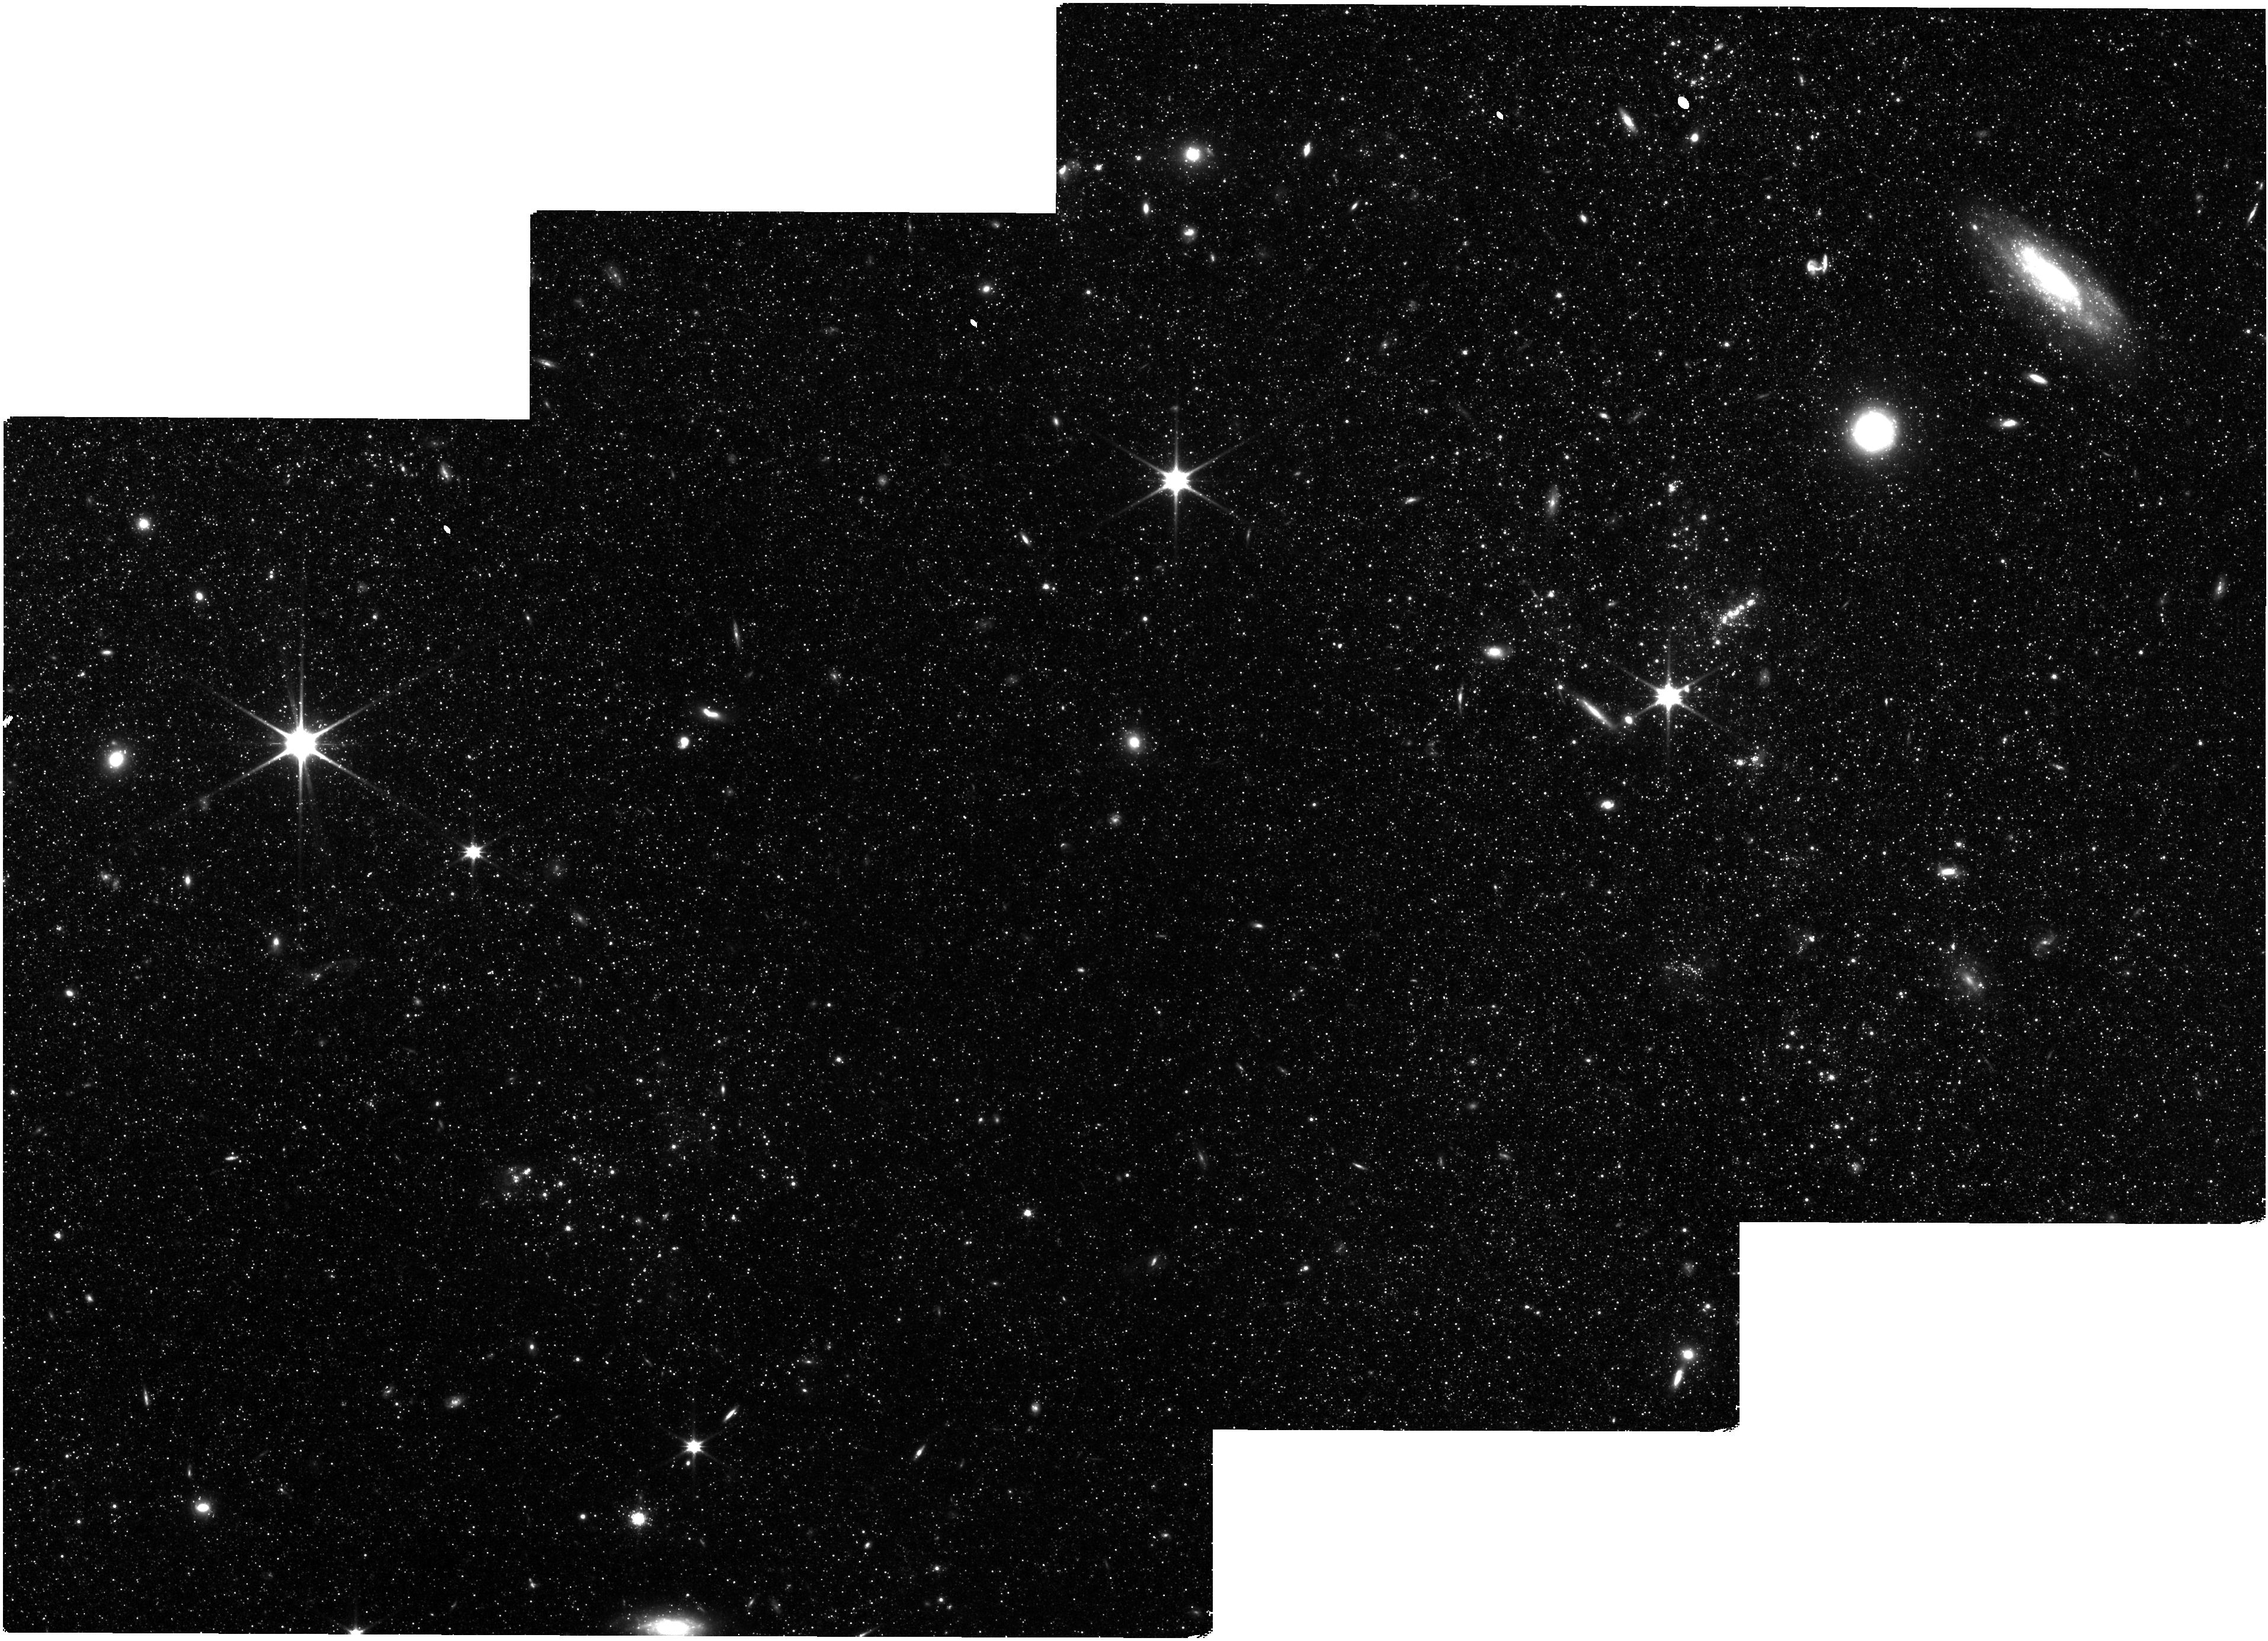
Target: MESSIER-101. Instrument: NIRISS. Filter: CLEAR+F115W. Exposure: 45 min. Observation ID: jw01995-o001_t001_niriss_clear-f115w

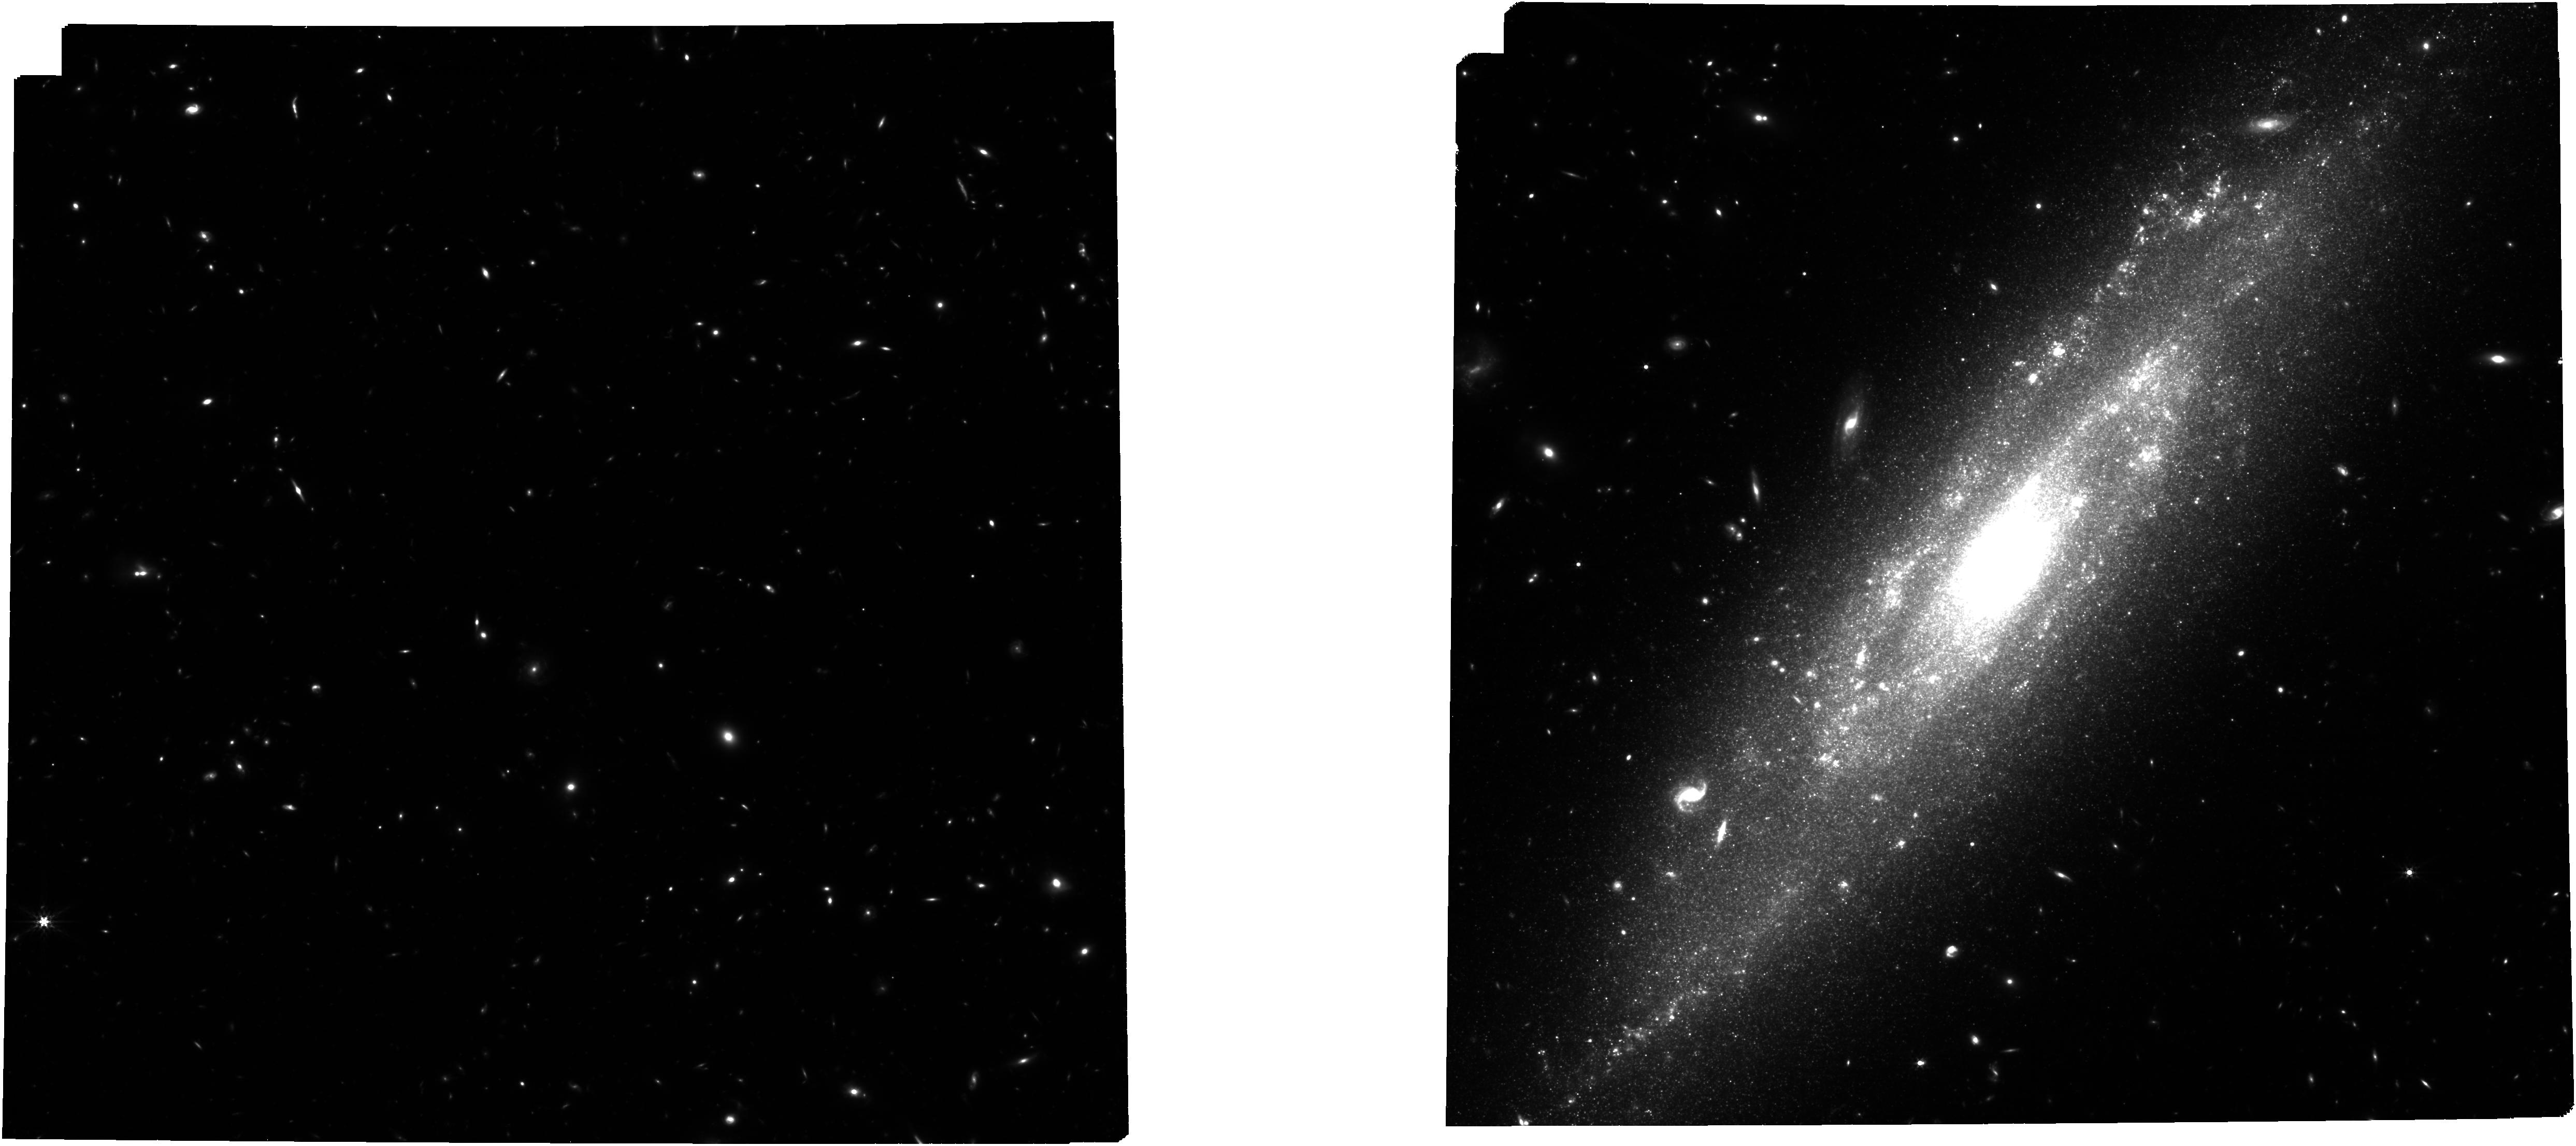
Target: NGC3972. Instrument: NIRCAM. Filter: F356W. Exposure: 1 h. Observation ID: jw01995-o017_t017_nircam_clear-f356w

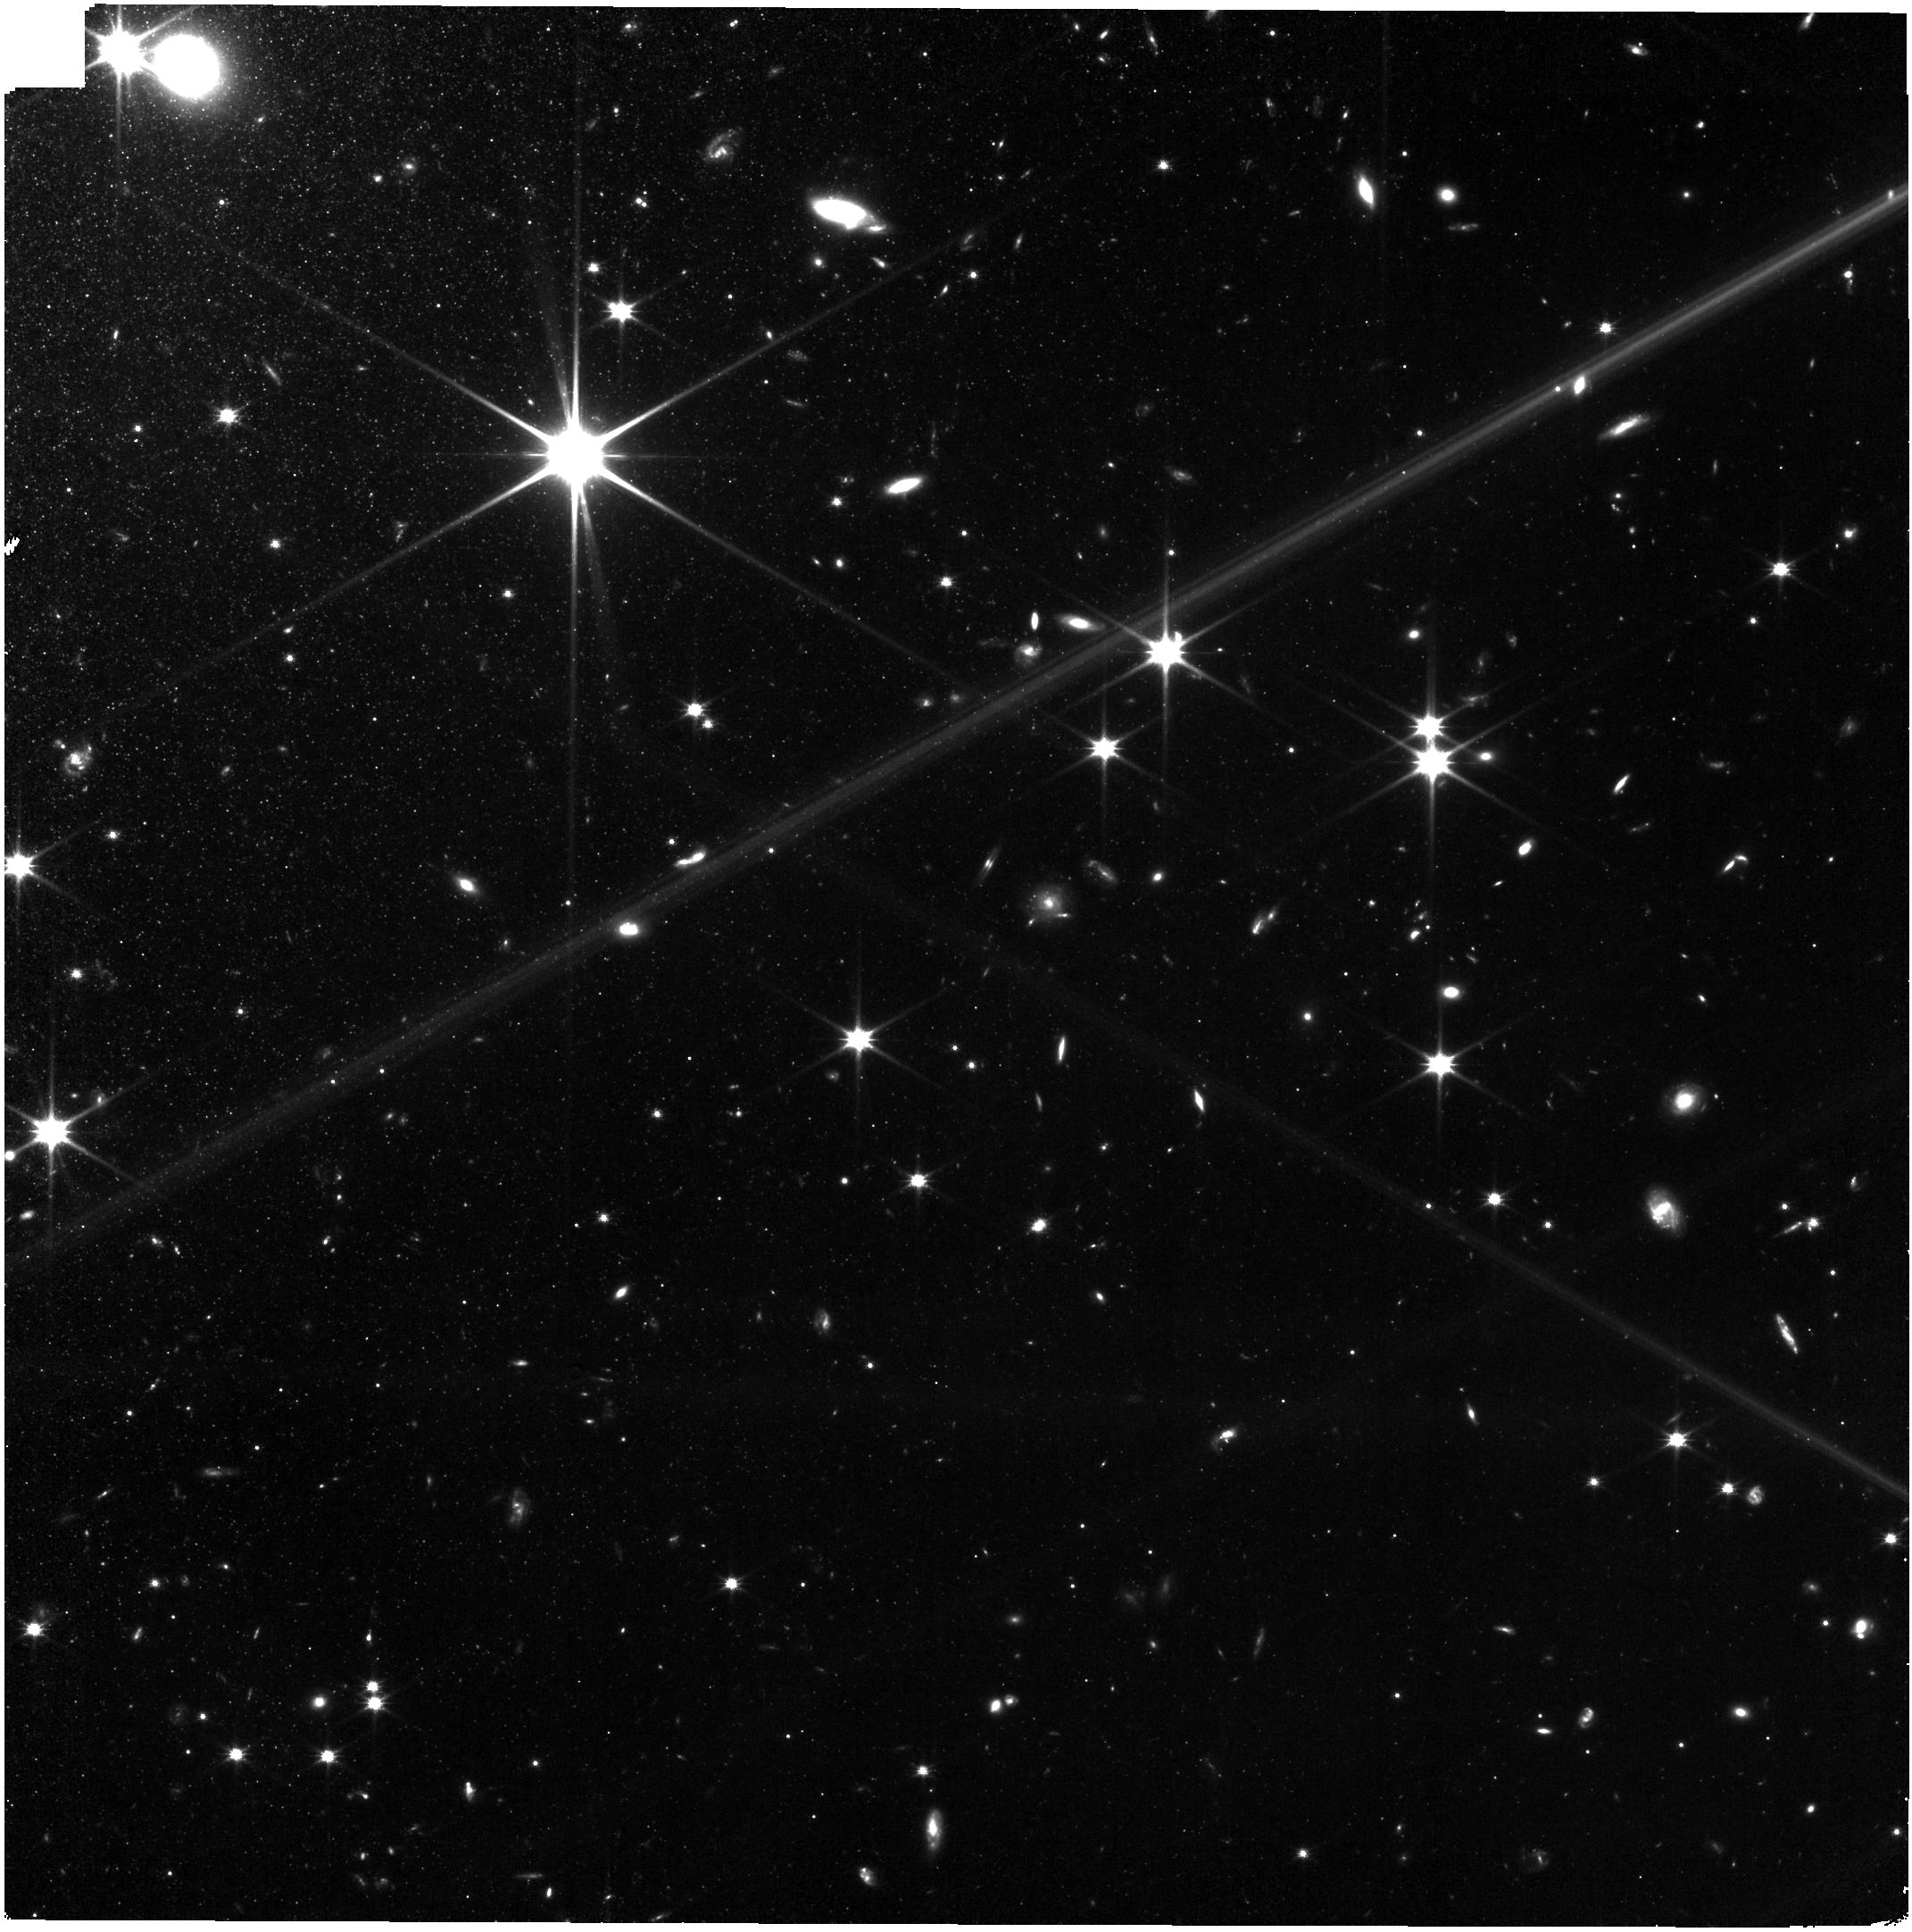
Target: NGC2442. Instrument: NIRISS. Filter: CLEAR+F115W. Exposure: 45 min. Observation ID: jw01995-o016_t016_niriss_clear-f115w

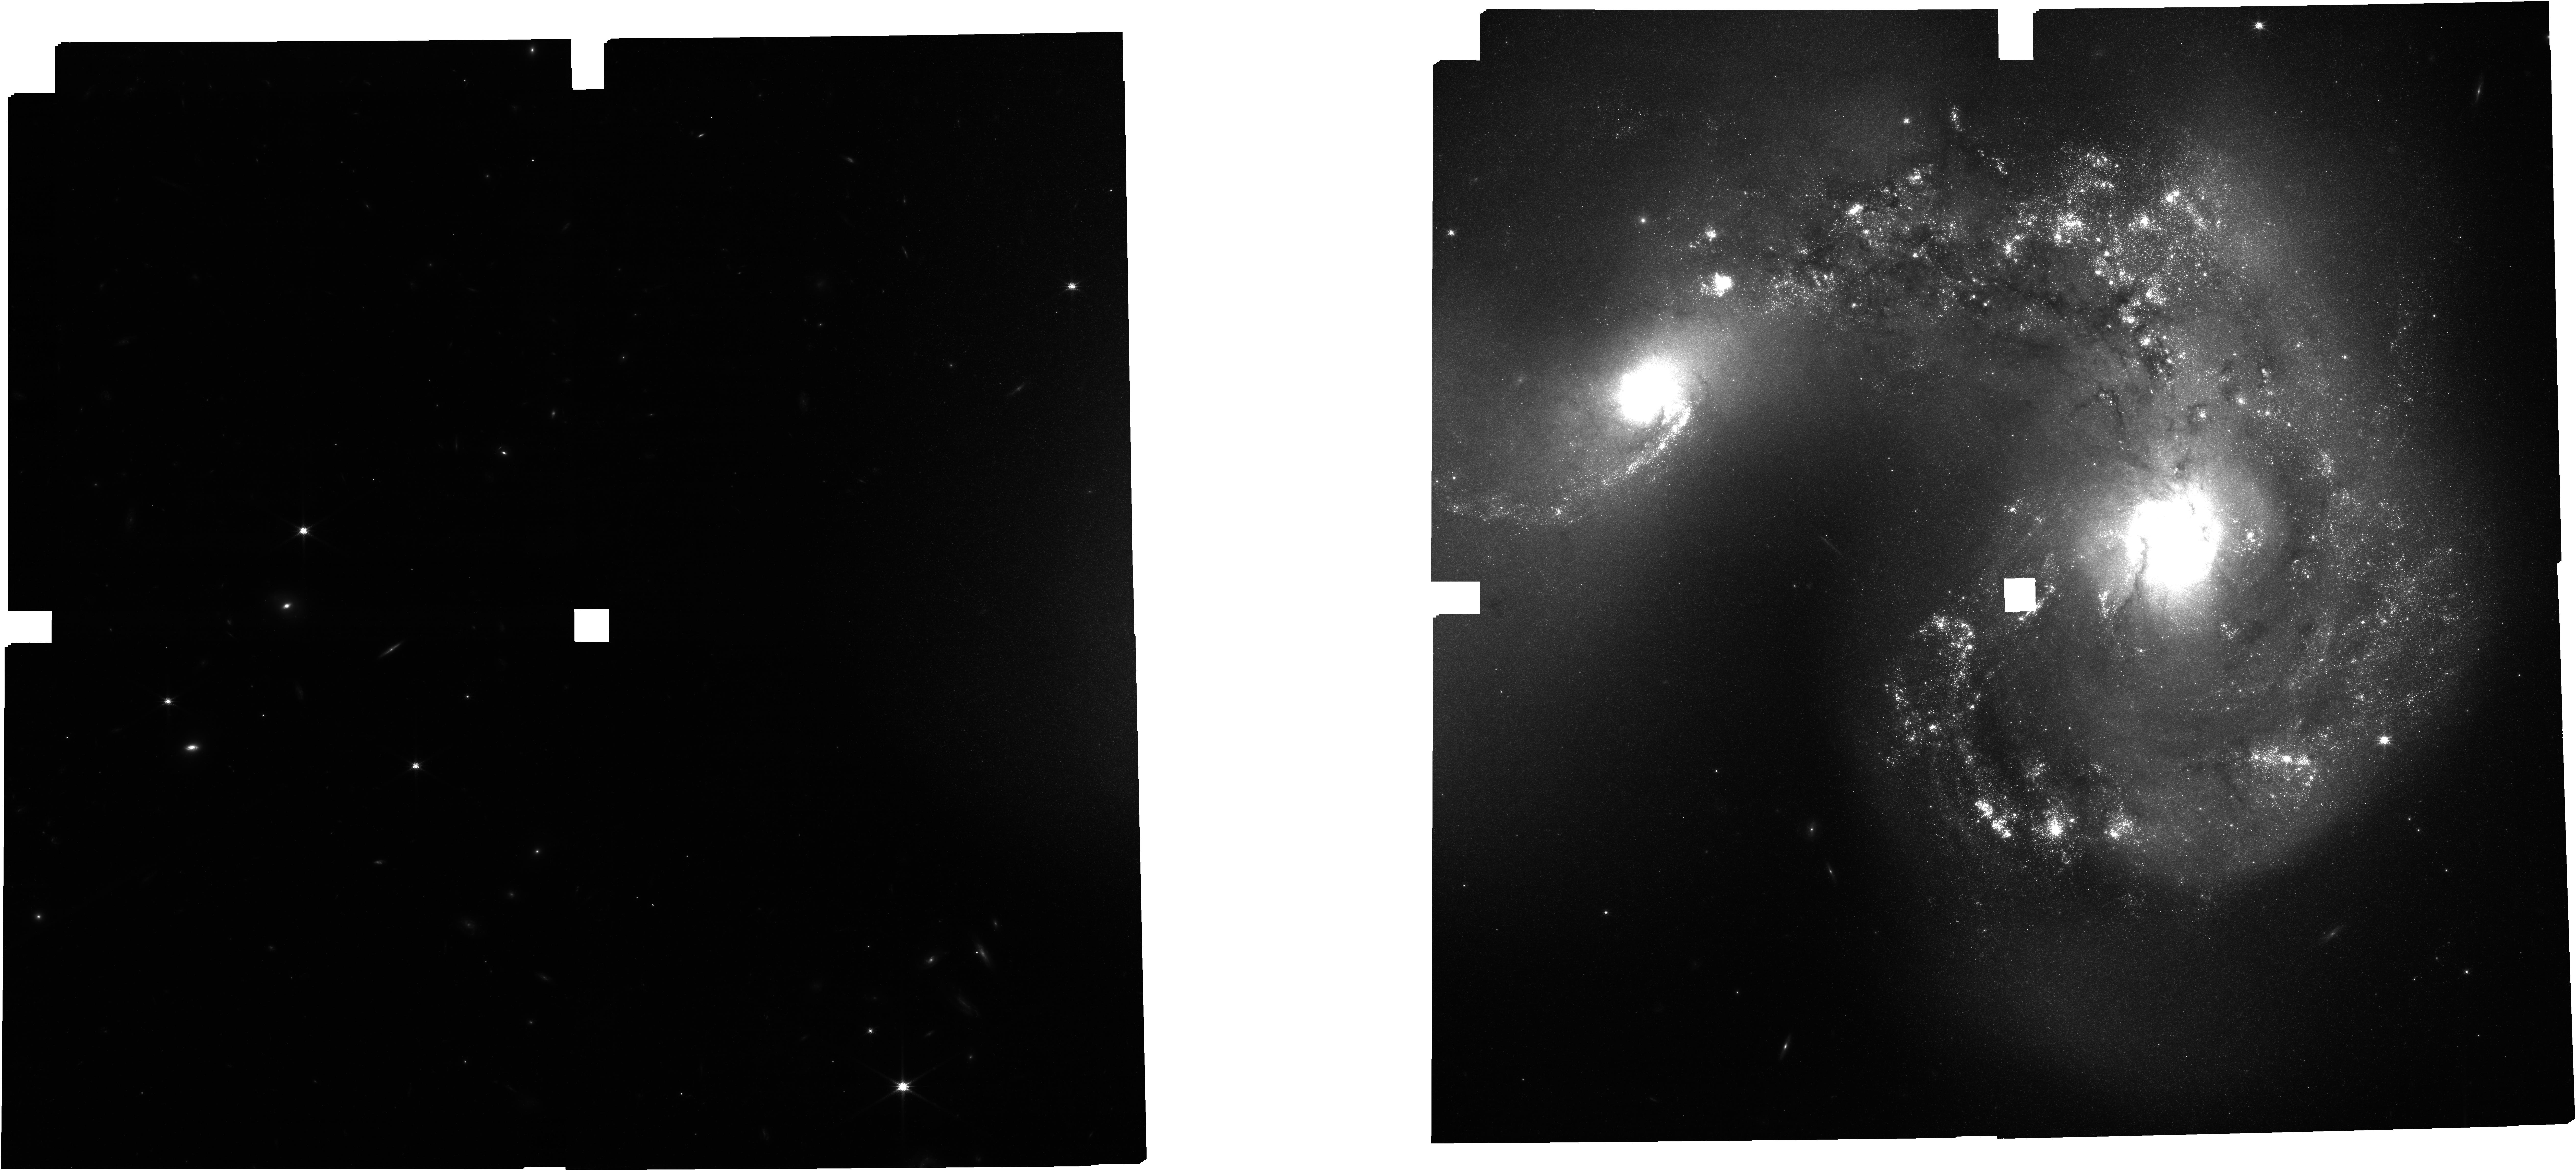
Target: NGC4038. Instrument: NIRCAM. Filter: F115W. Exposure: 47 min. Observation ID: jw01995-o019_t019_nircam_clear-f115w

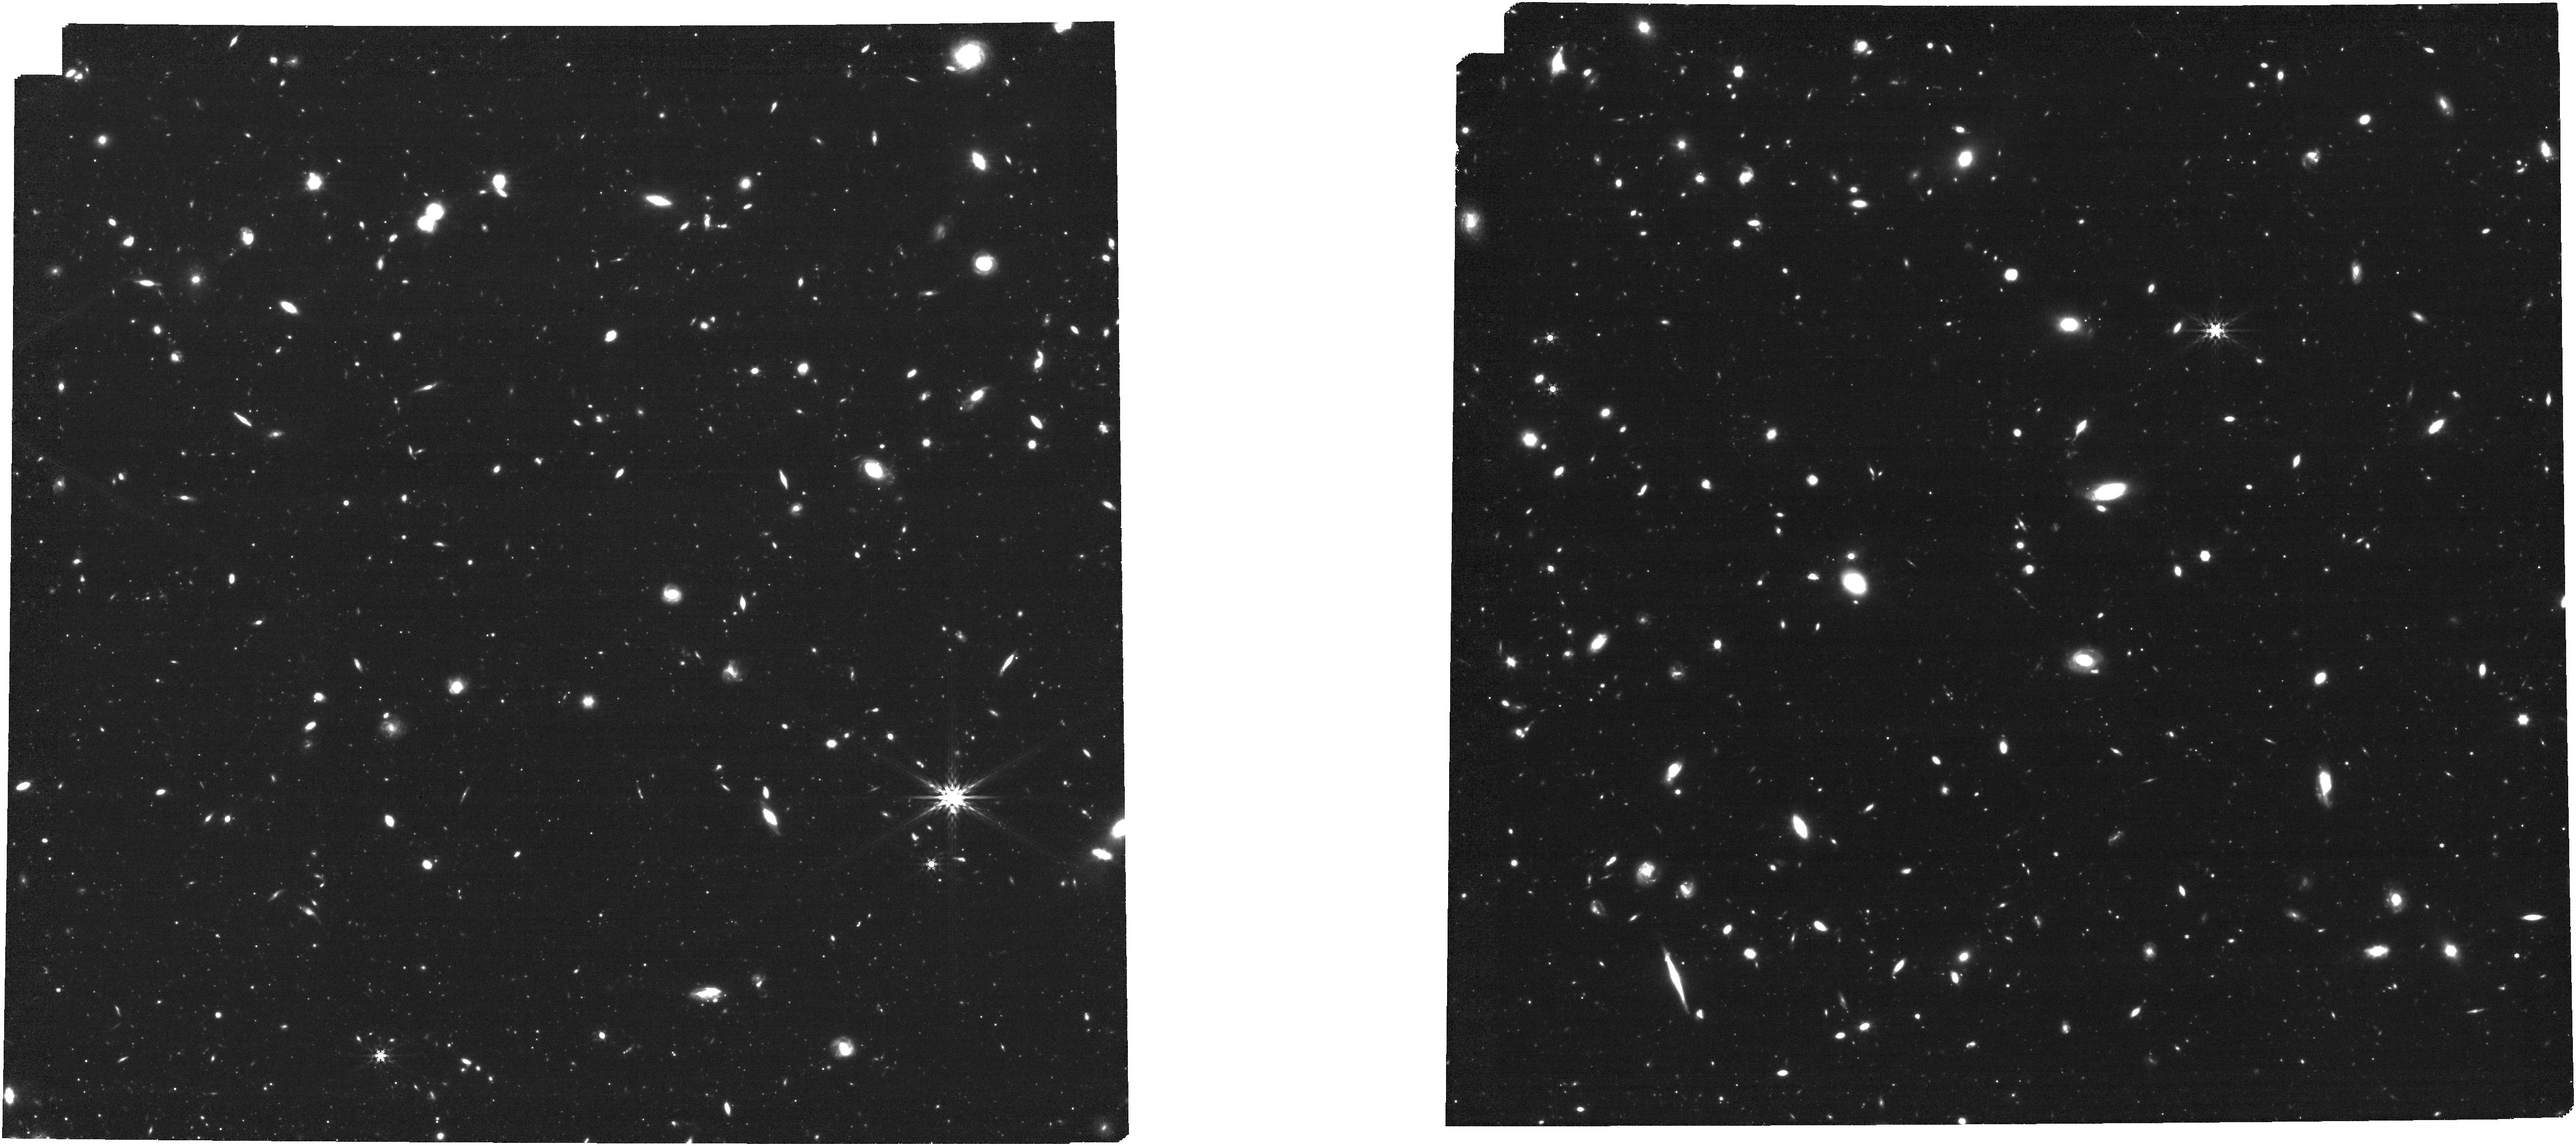
Target: NGC4258-HALO. Instrument: NIRCAM. Filter: F444W. Exposure: 47 min. Observation ID: jw01995-o003_t003_nircam_clear-f444w

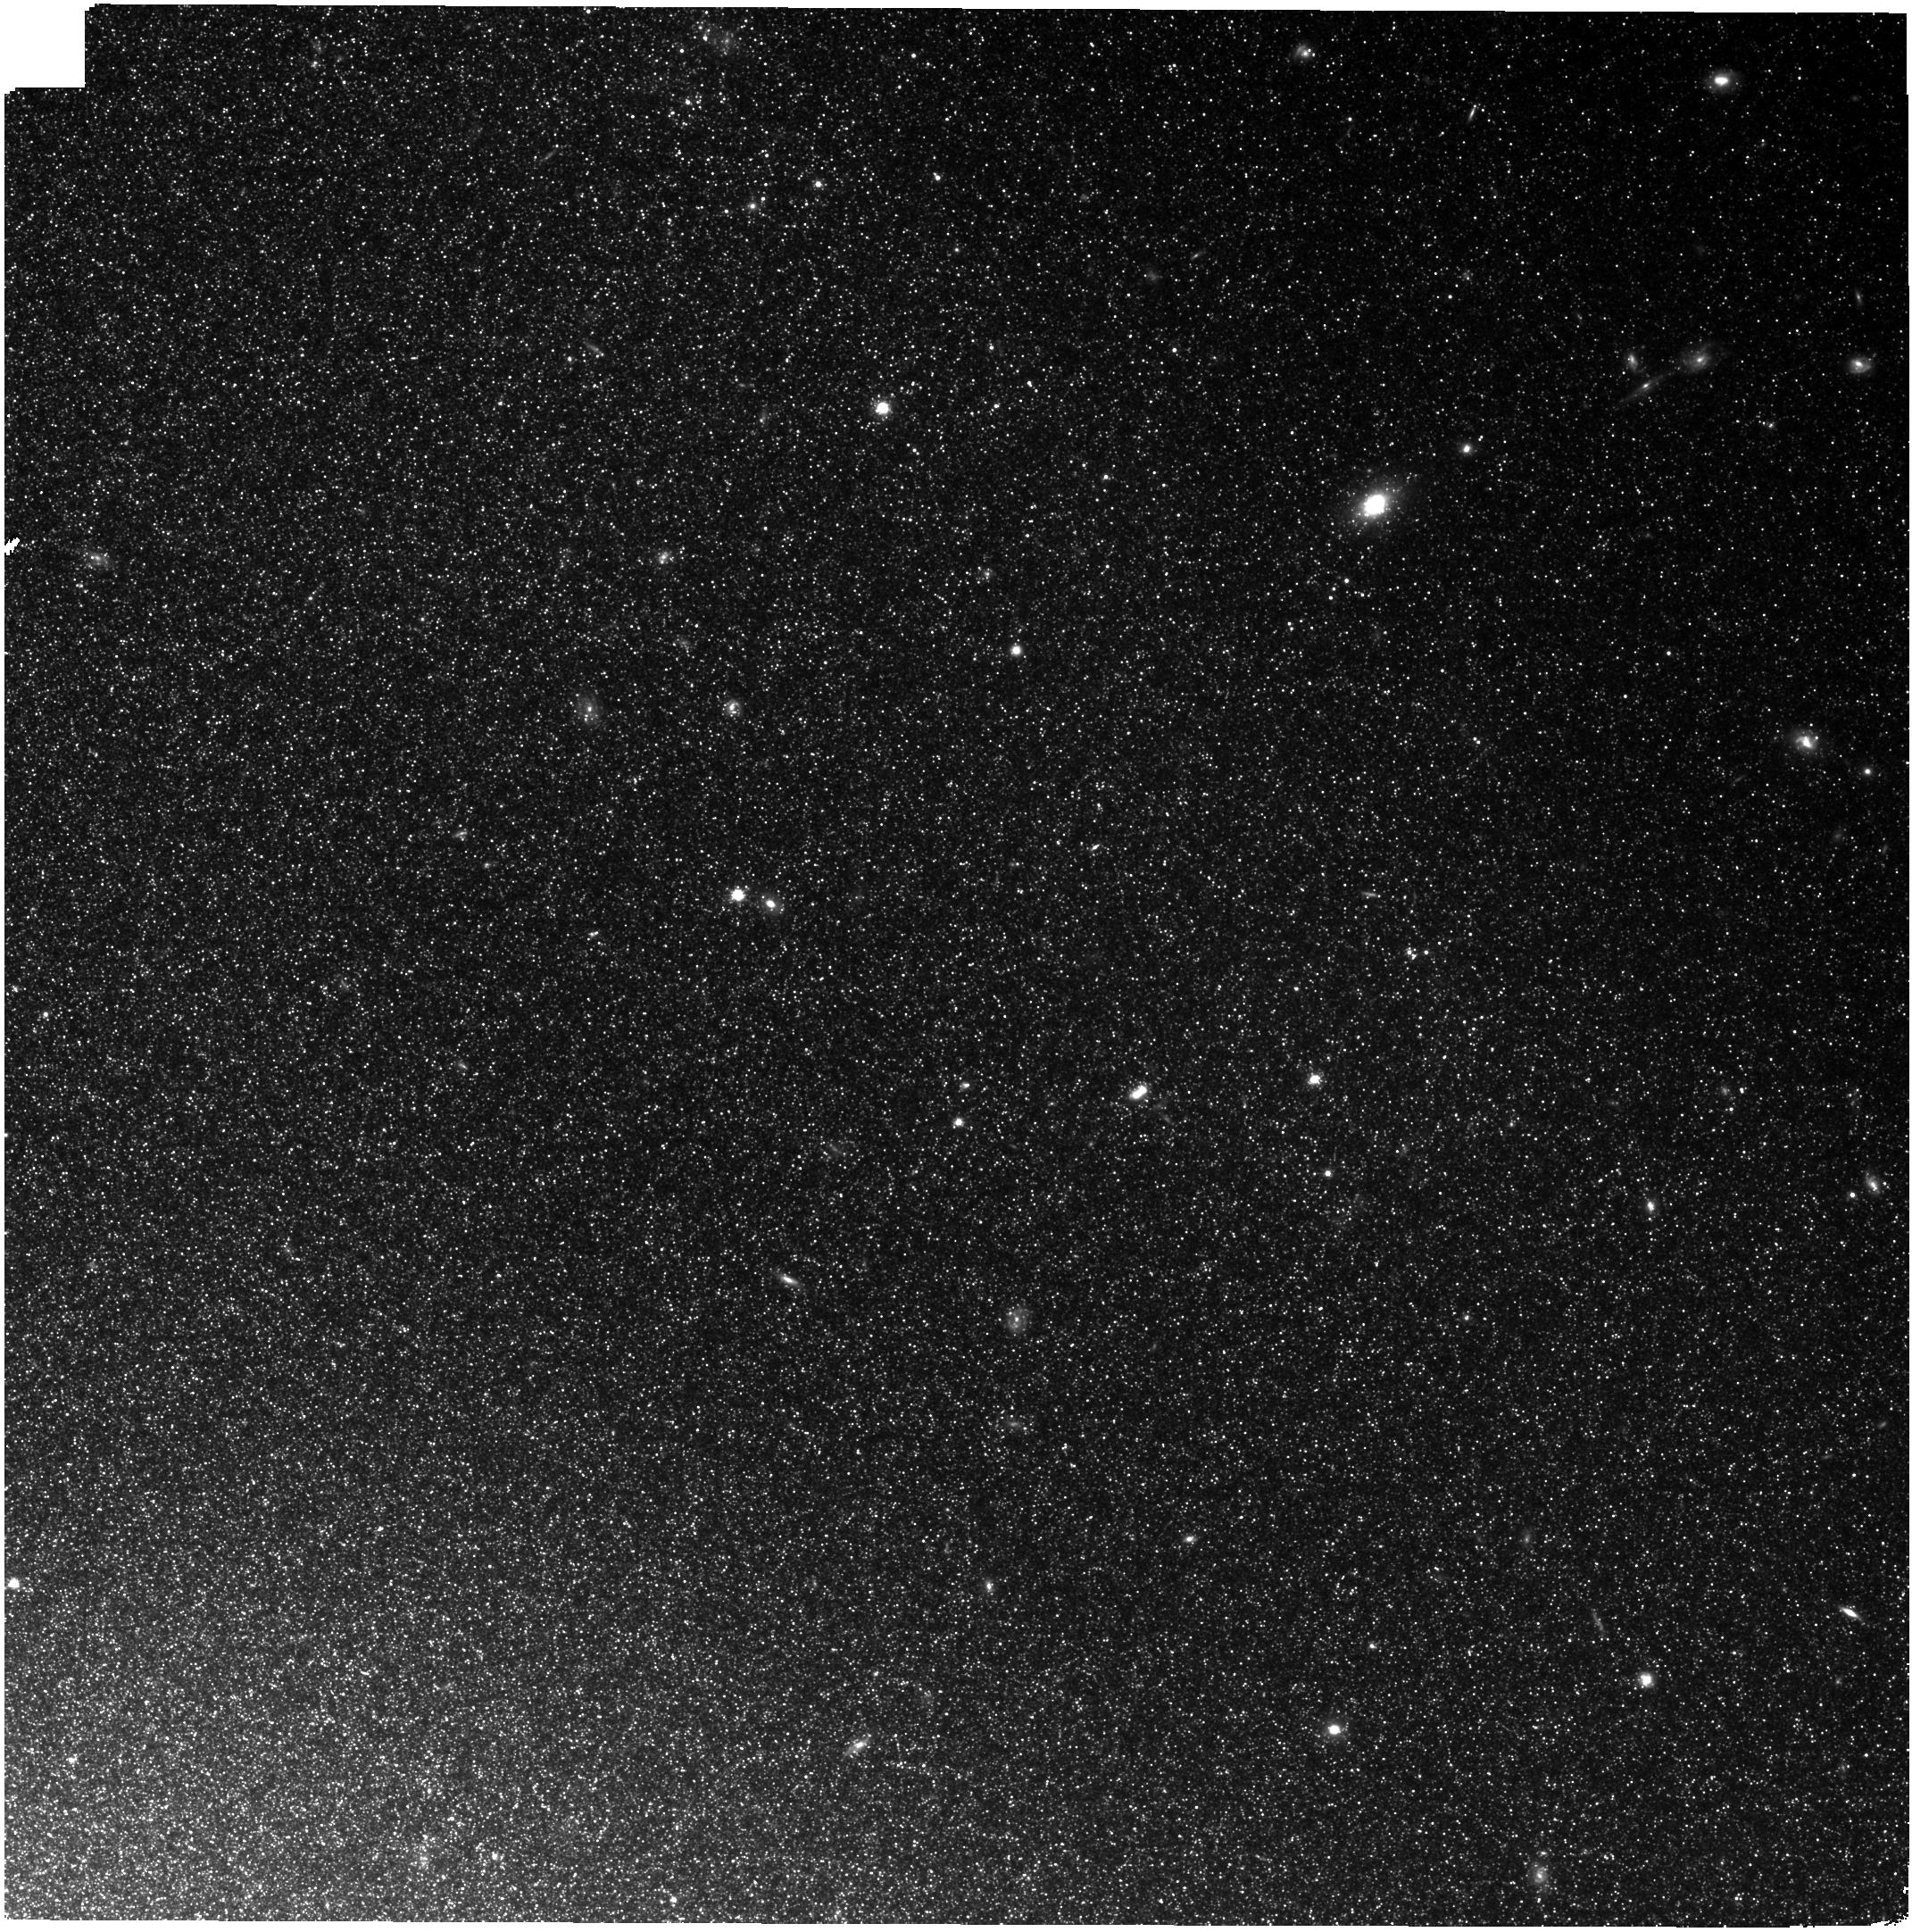
Target: NGC4258-OUTER-DISK. Instrument: NIRISS. Filter: CLEAR+F115W. Exposure: 45 min. Observation ID: jw01995-o004_t004_niriss_clear-f115w

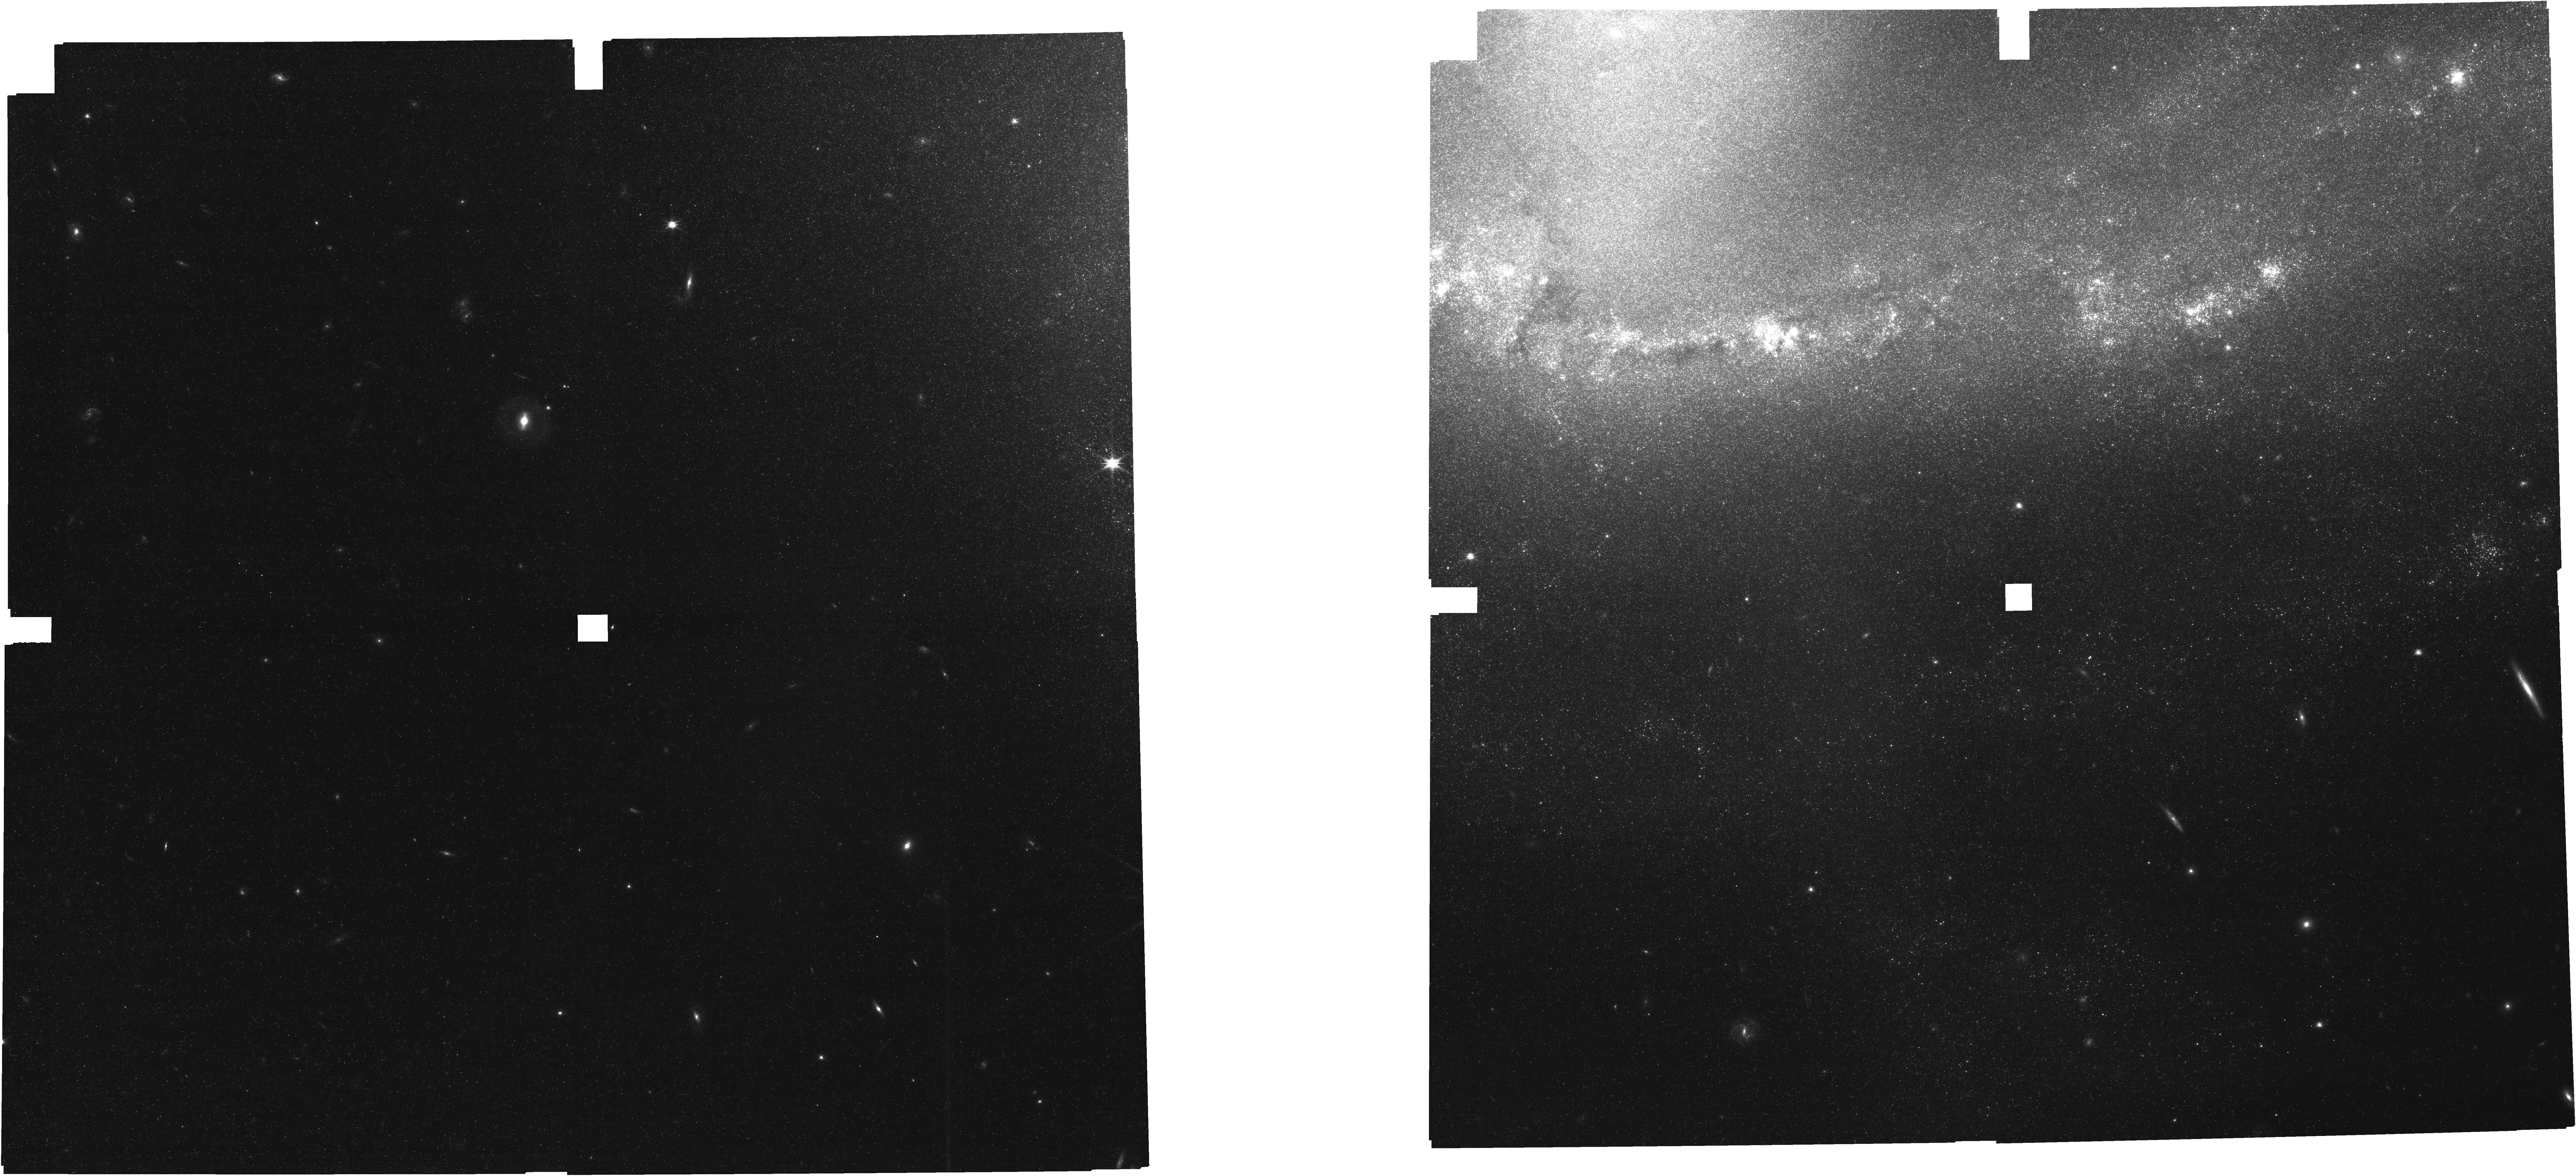
Target: NGC1365. Instrument: NIRCAM. Filter: F115W. Exposure: 1 h. Observation ID: jw01995-o006_t006_nircam_clear-f115w

Answering the Most Important Problem in Cosmology Today: Is the Tension in the Hubble Constant Real? (PI: Freedman, Wendy L.)

Measurements of the Hubble constant are on the cusp of heralding in a fundamental discovery in cosmology that goes beyond the standard Lambda CDM model. Yet published differences in the local distance scale may be indicating that systematic errors, which have long been the bane of the extragalactic distance scale, are larger than currently estimated. The importance of this possibility cannot be overstated. Independent paths for measuring Ho are vital to provide necessary cross checks against unrecognized systematic uncertainties. In this first year of JWST, we propose to measure the distances to half of the current sample of SHoES galaxies that calibrate the Type Ia supernova distance scale using three independent methods in the same galaxies: this will be the first time such a test has been carried out. Each of these methods (Cepheids, the TRGB and carbon stars) are individually of high precision. With its unequalled light-gathering power in space, its infrared sensitivity and high angular resolution, JWST is uniquely poised to provide the most accurate local measurement of the Hubble constant yet to date; and most importantly, it will provide a robust estimate of its systematic uncertainties (currently reddening, metallicity and crowding/blending). As part of its legacy, HST resolved the factor-of-two debate in the Hubble constant, but even with two additional decades of progress, outstanding uncertainties still remain. A legacy of JWST will be the resolution of the current tension, and a robust answer to this question: "Is there new physics required beyond the standard model?"